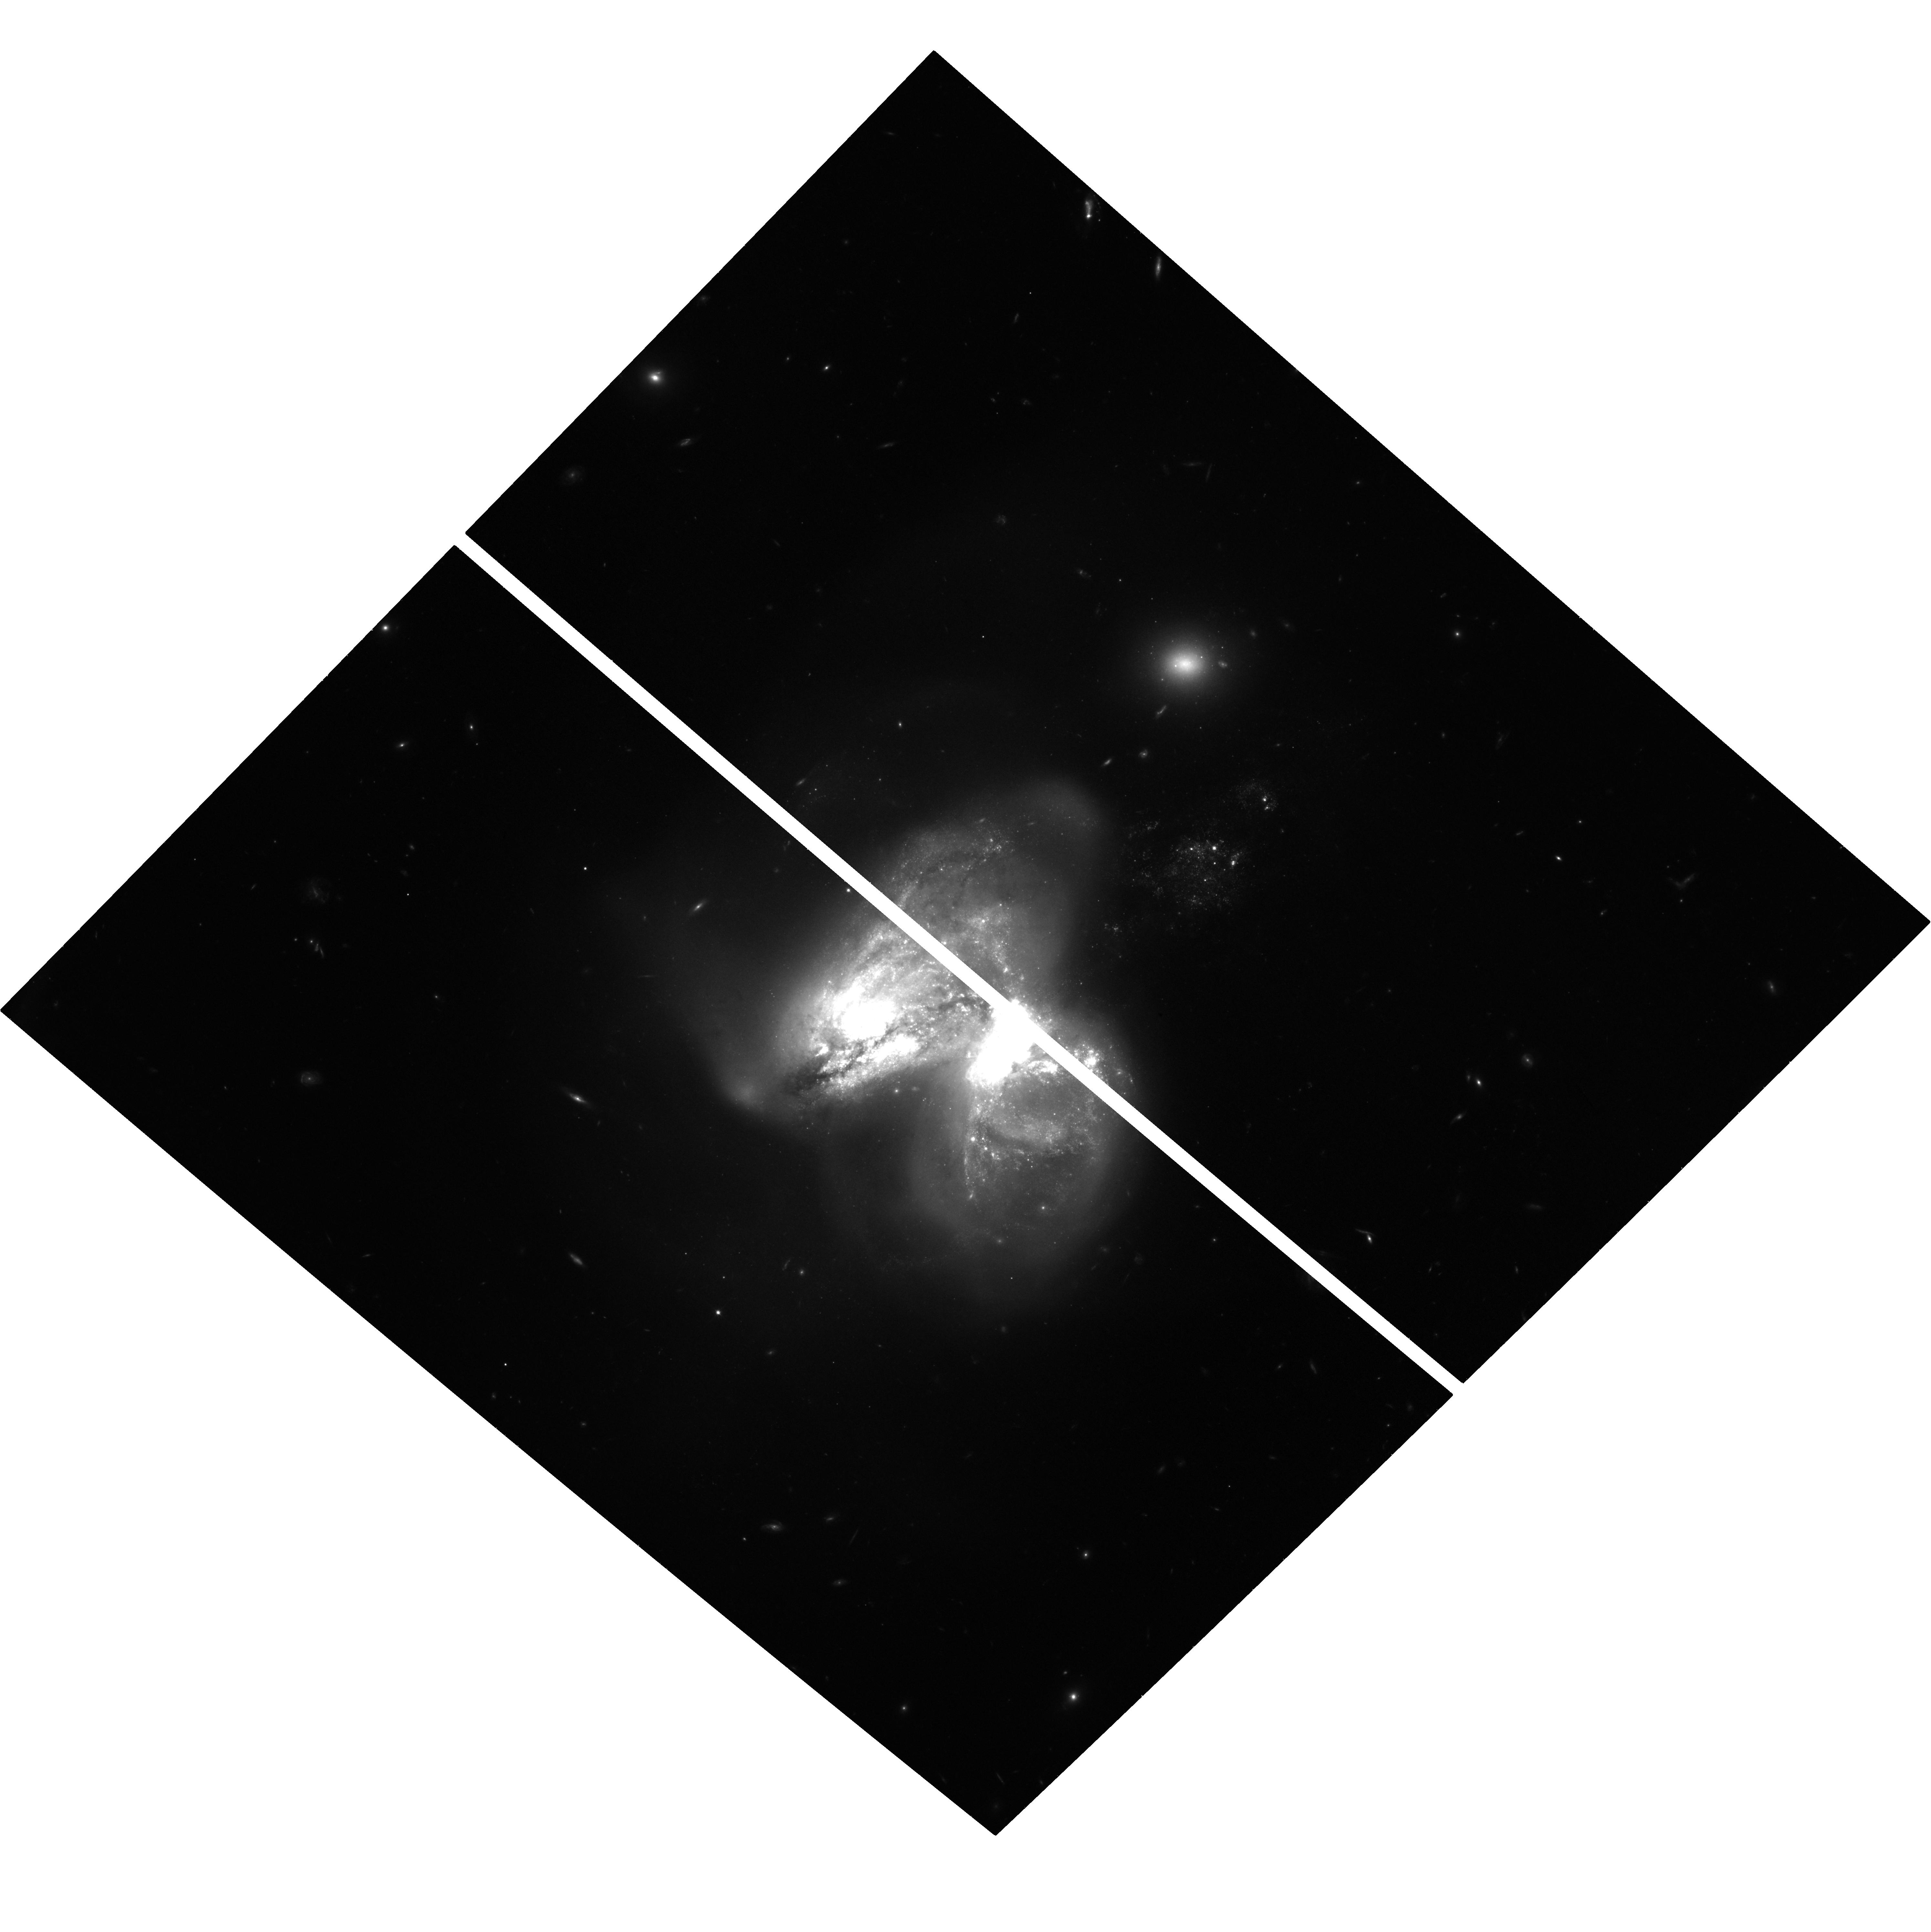
Target: NGC3690. Instrument: ACS/WFC. Filter: F814W. Exposure: 39 min. Observation ID: hst_15645_21_acs_wfc_f814w_jdxk21

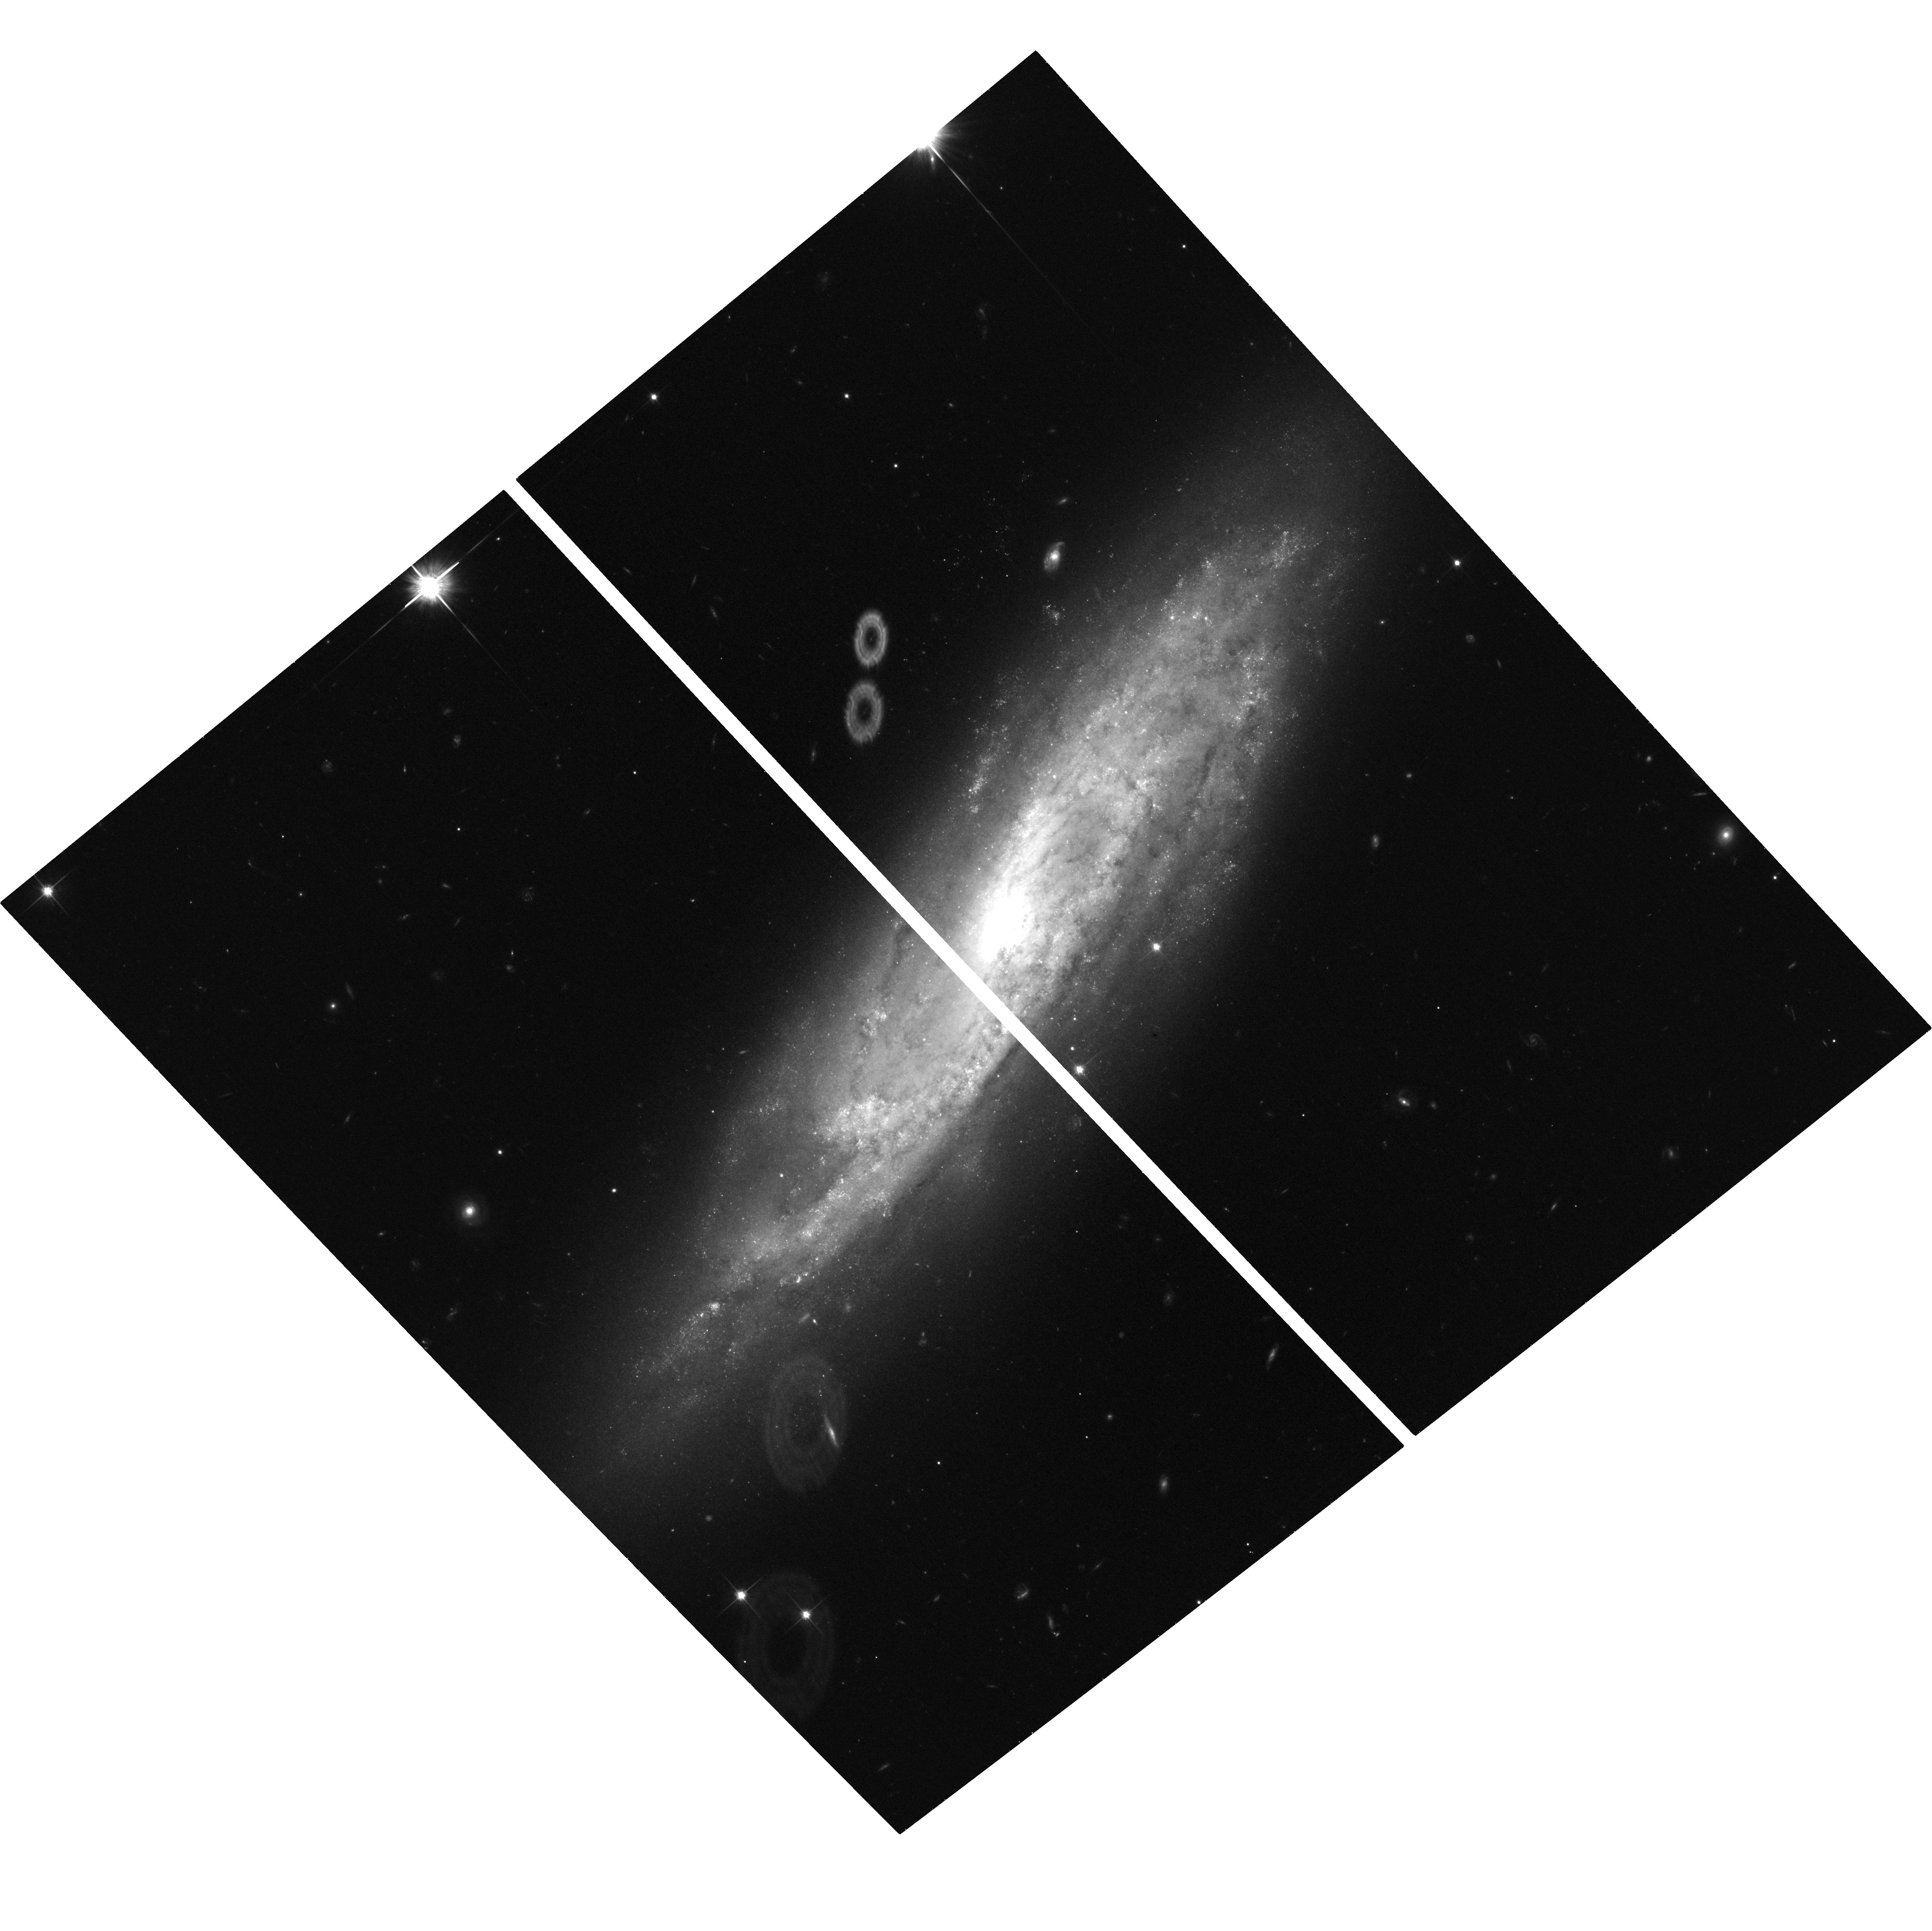
Target: NGC2770. Instrument: ACS/WFC. Filter: F814W. Exposure: 36 min. Observation ID: hst_15645_05_acs_wfc_f814w_jdxk05

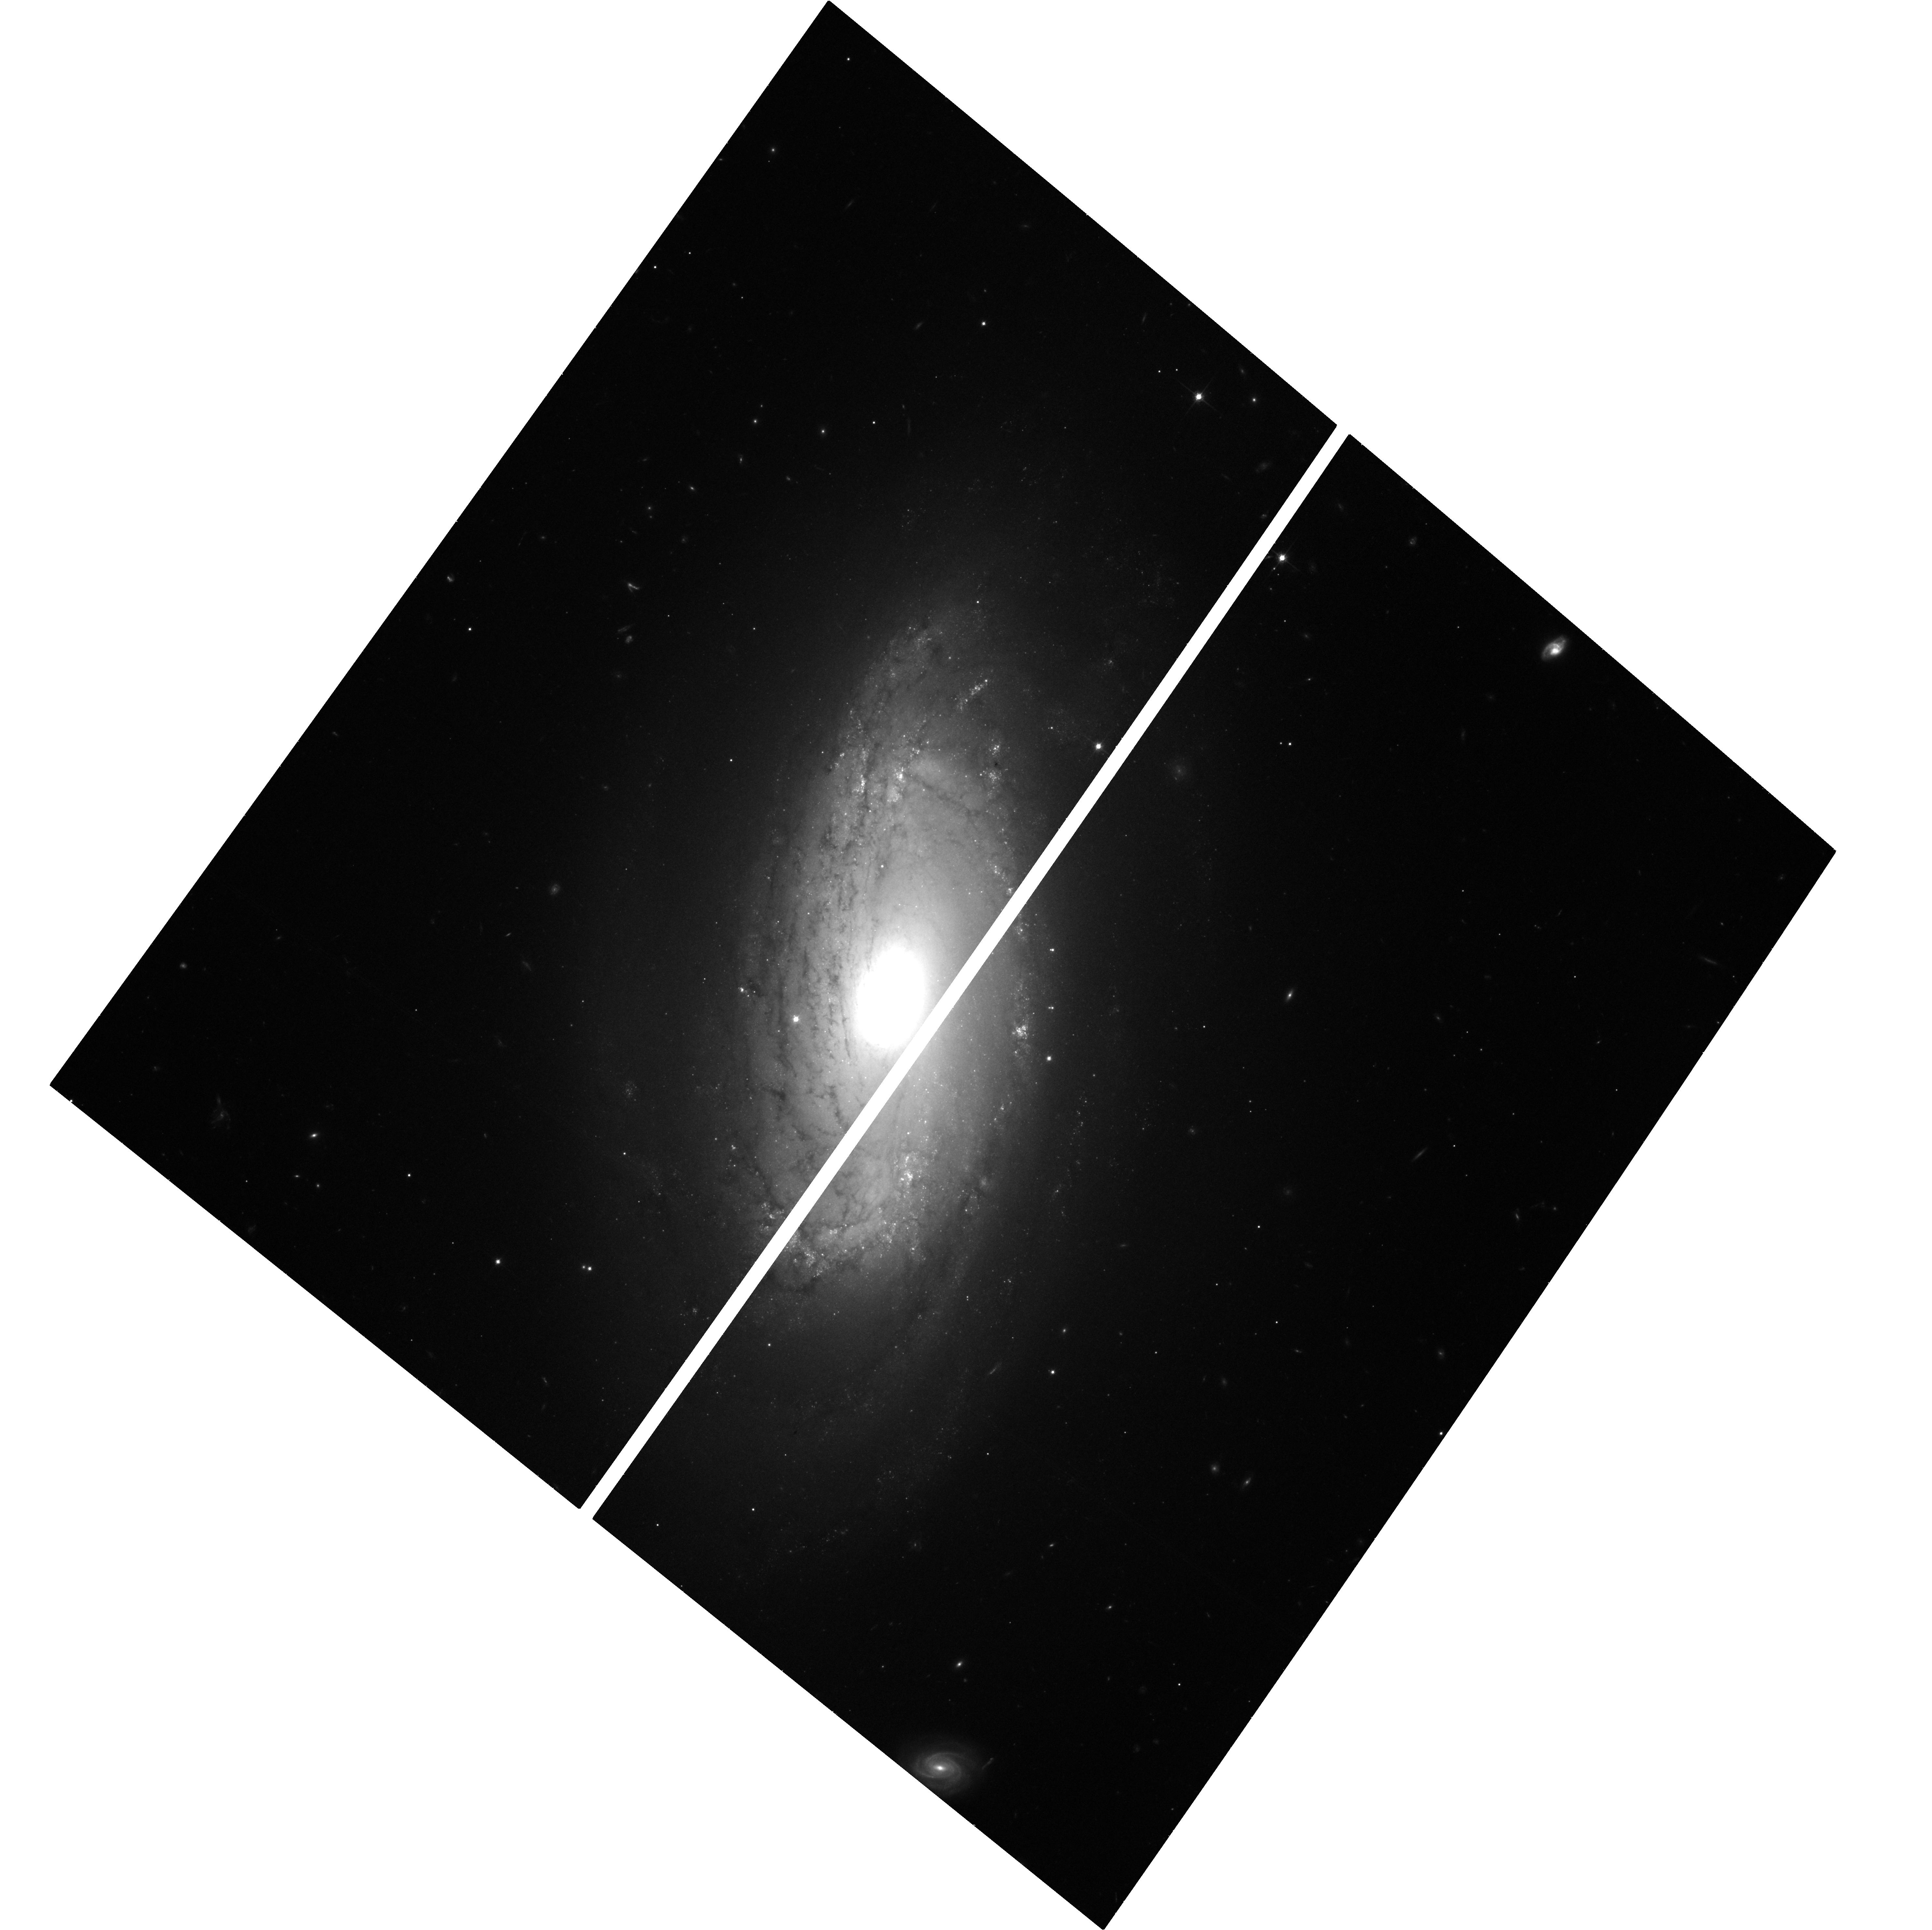
Target: NGC5806. Instrument: ACS/WFC. Filter: F814W. Exposure: 35 min. Observation ID: hst_15645_12_acs_wfc_f814w_jdxk12

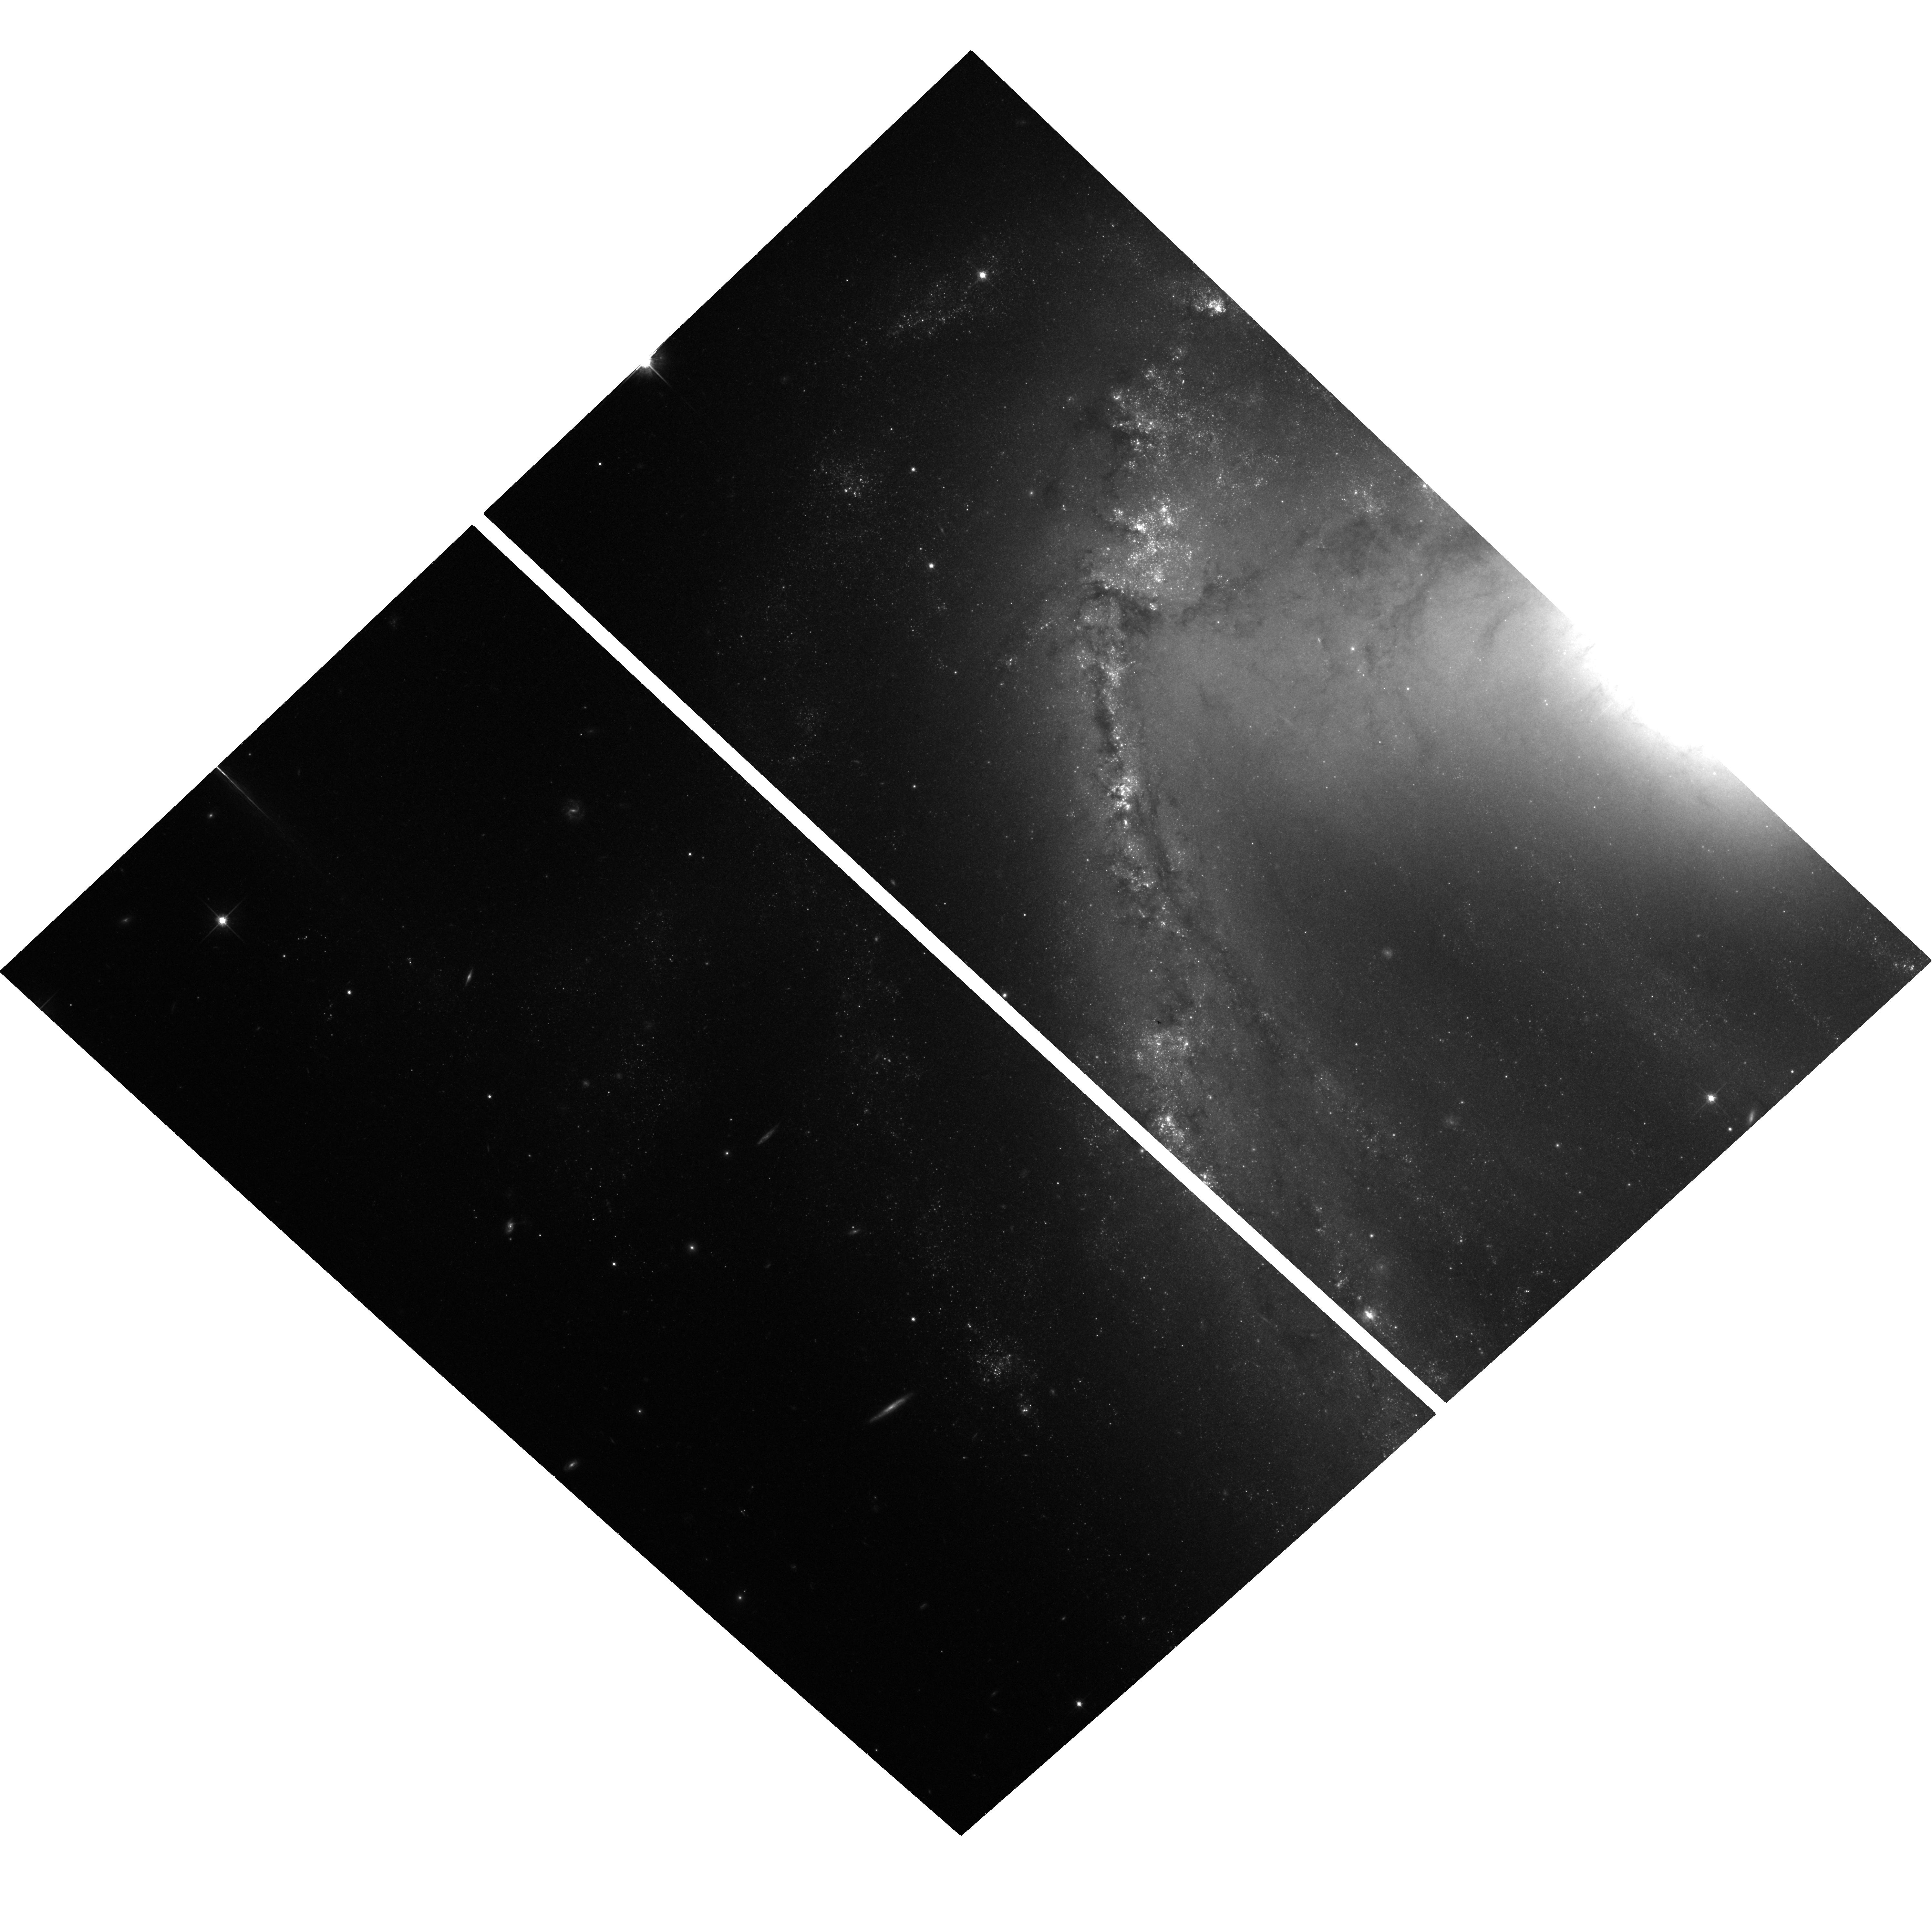
Target: NGC1365POS1. Instrument: ACS/WFC. Filter: F814W. Exposure: 36 min. Observation ID: hst_15645_40_acs_wfc_f814w_jdxk40

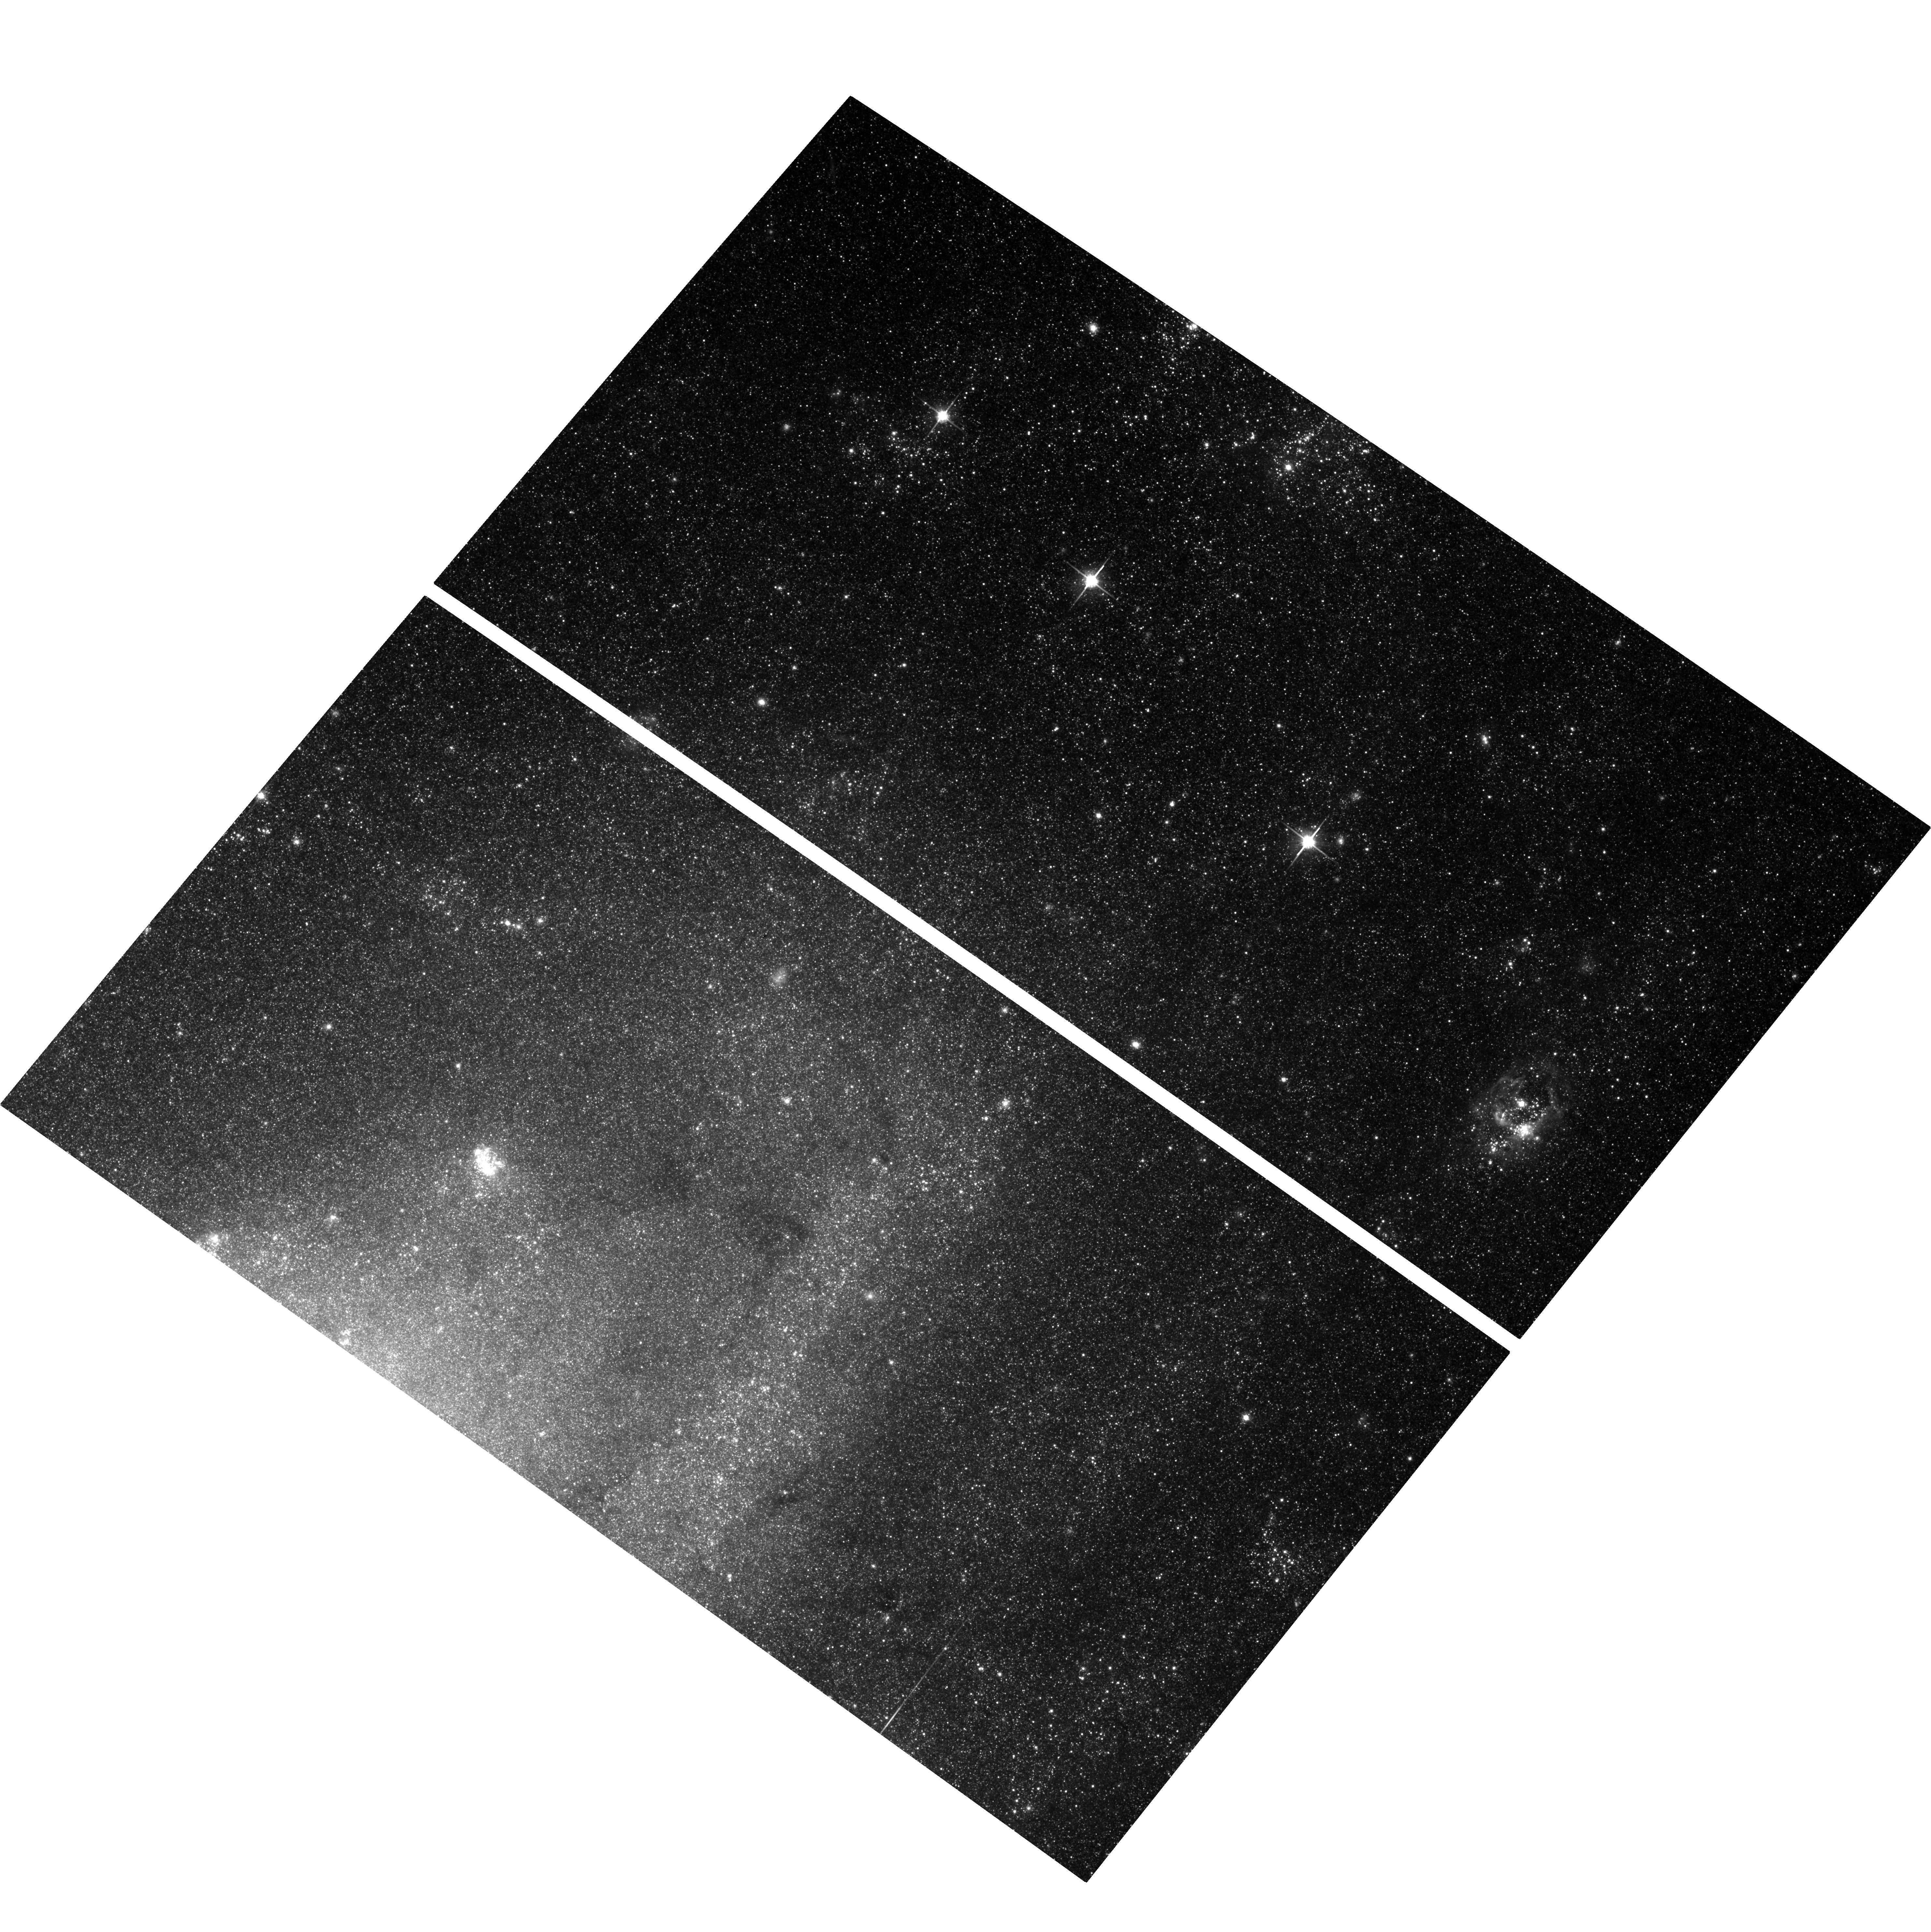
Target: NGC2403POS1. Instrument: ACS/WFC. Filter: F814W. Exposure: 41 min. Observation ID: hst_15645_26_acs_wfc_f814w_jdxk26

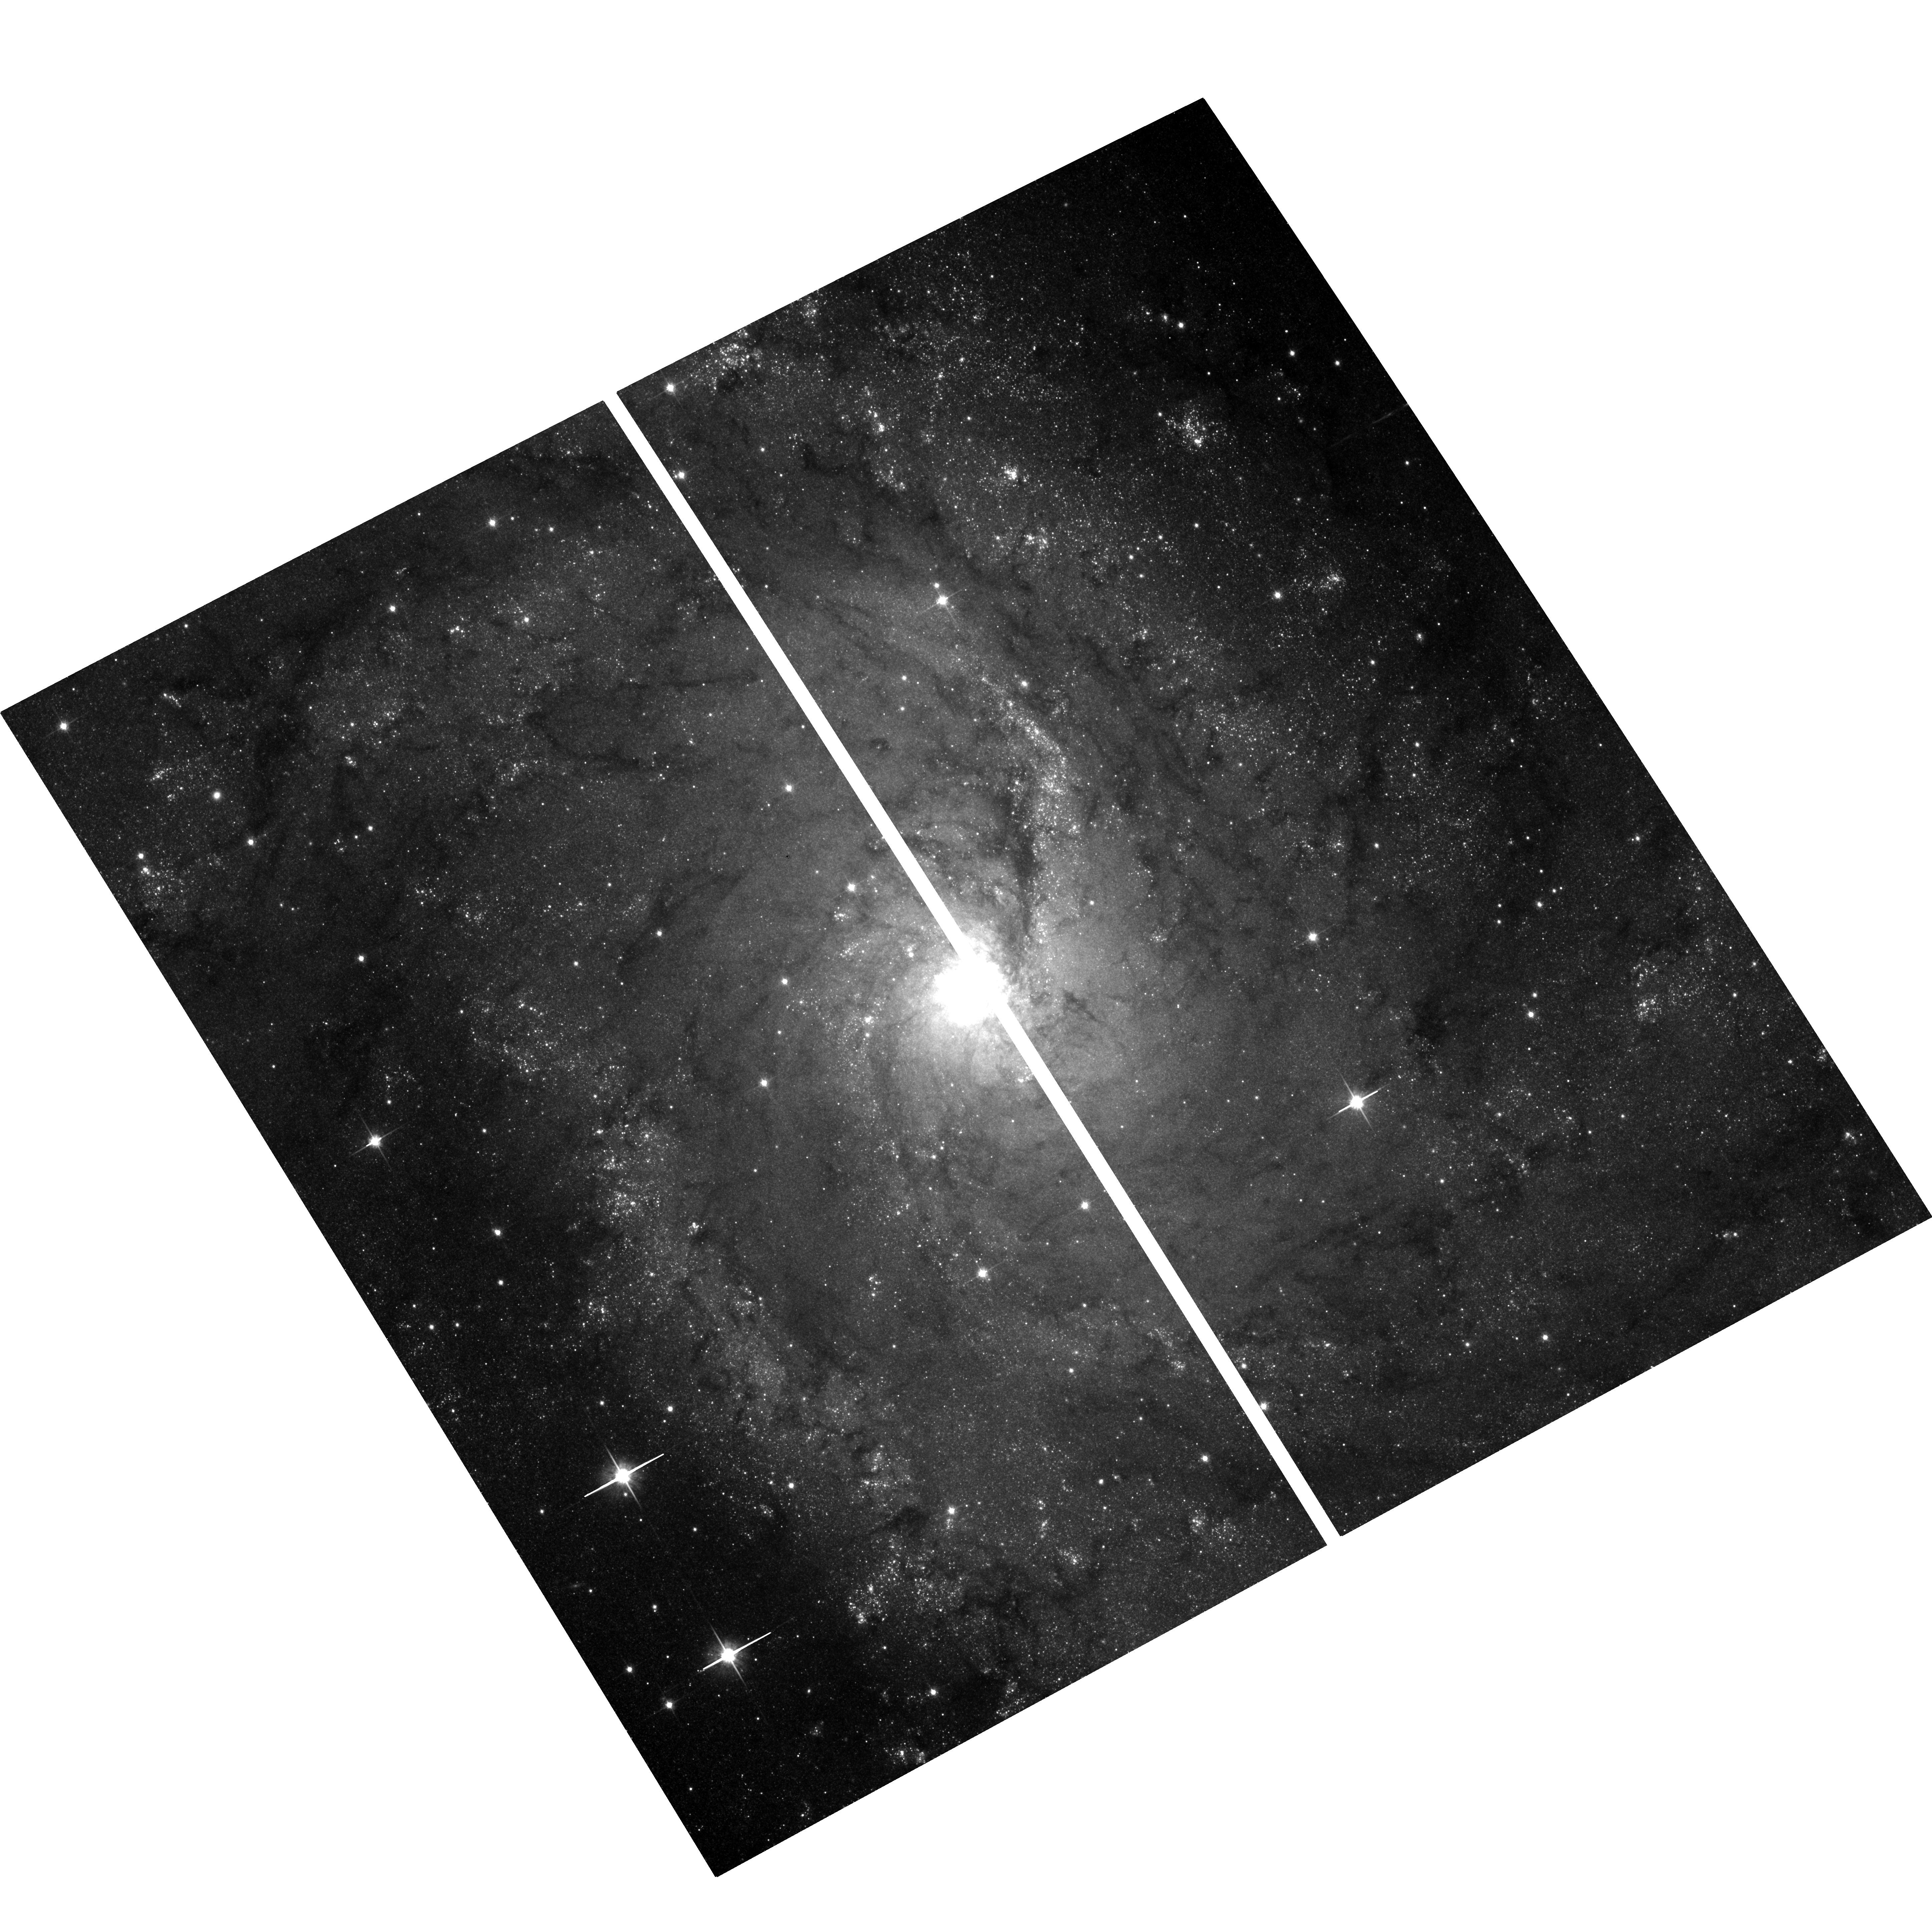
Target: NGC6946POS1. Instrument: ACS/WFC. Filter: F814W. Exposure: 30 min. Observation ID: hst_15645_36_acs_wfc_f814w_jdxk36

The Identification of Failed Supernovae (PI: Sand, David J.)

We request 41 orbits of HST/ACS F814W imaging of a specially chosen sample of nearby galaxies to identify failed supernovae---the literal disappearance of a massive star after collapse into a black hole. Based on recent theoretical work on how massive stars end their lives, and the apparent lack of stars >18 M_sun exploding as core collapse supernovae, we expect to detect ~5-20 failed SNe, a sample large enough to provide a conclusive test of this idea. These observations will address the long standing mystery of missing core collapse supernova progenitors and test models of black hole formation, with broad-reaching consequences for our understanding of stellar remnants, chemical enrichment, and predictions for gravitational wave event rates. Any failed supernova candidates will be prime targets for the JWST era, both to search for associated cold transients, and to rule out alternative explanations for the massive star's disappearance.